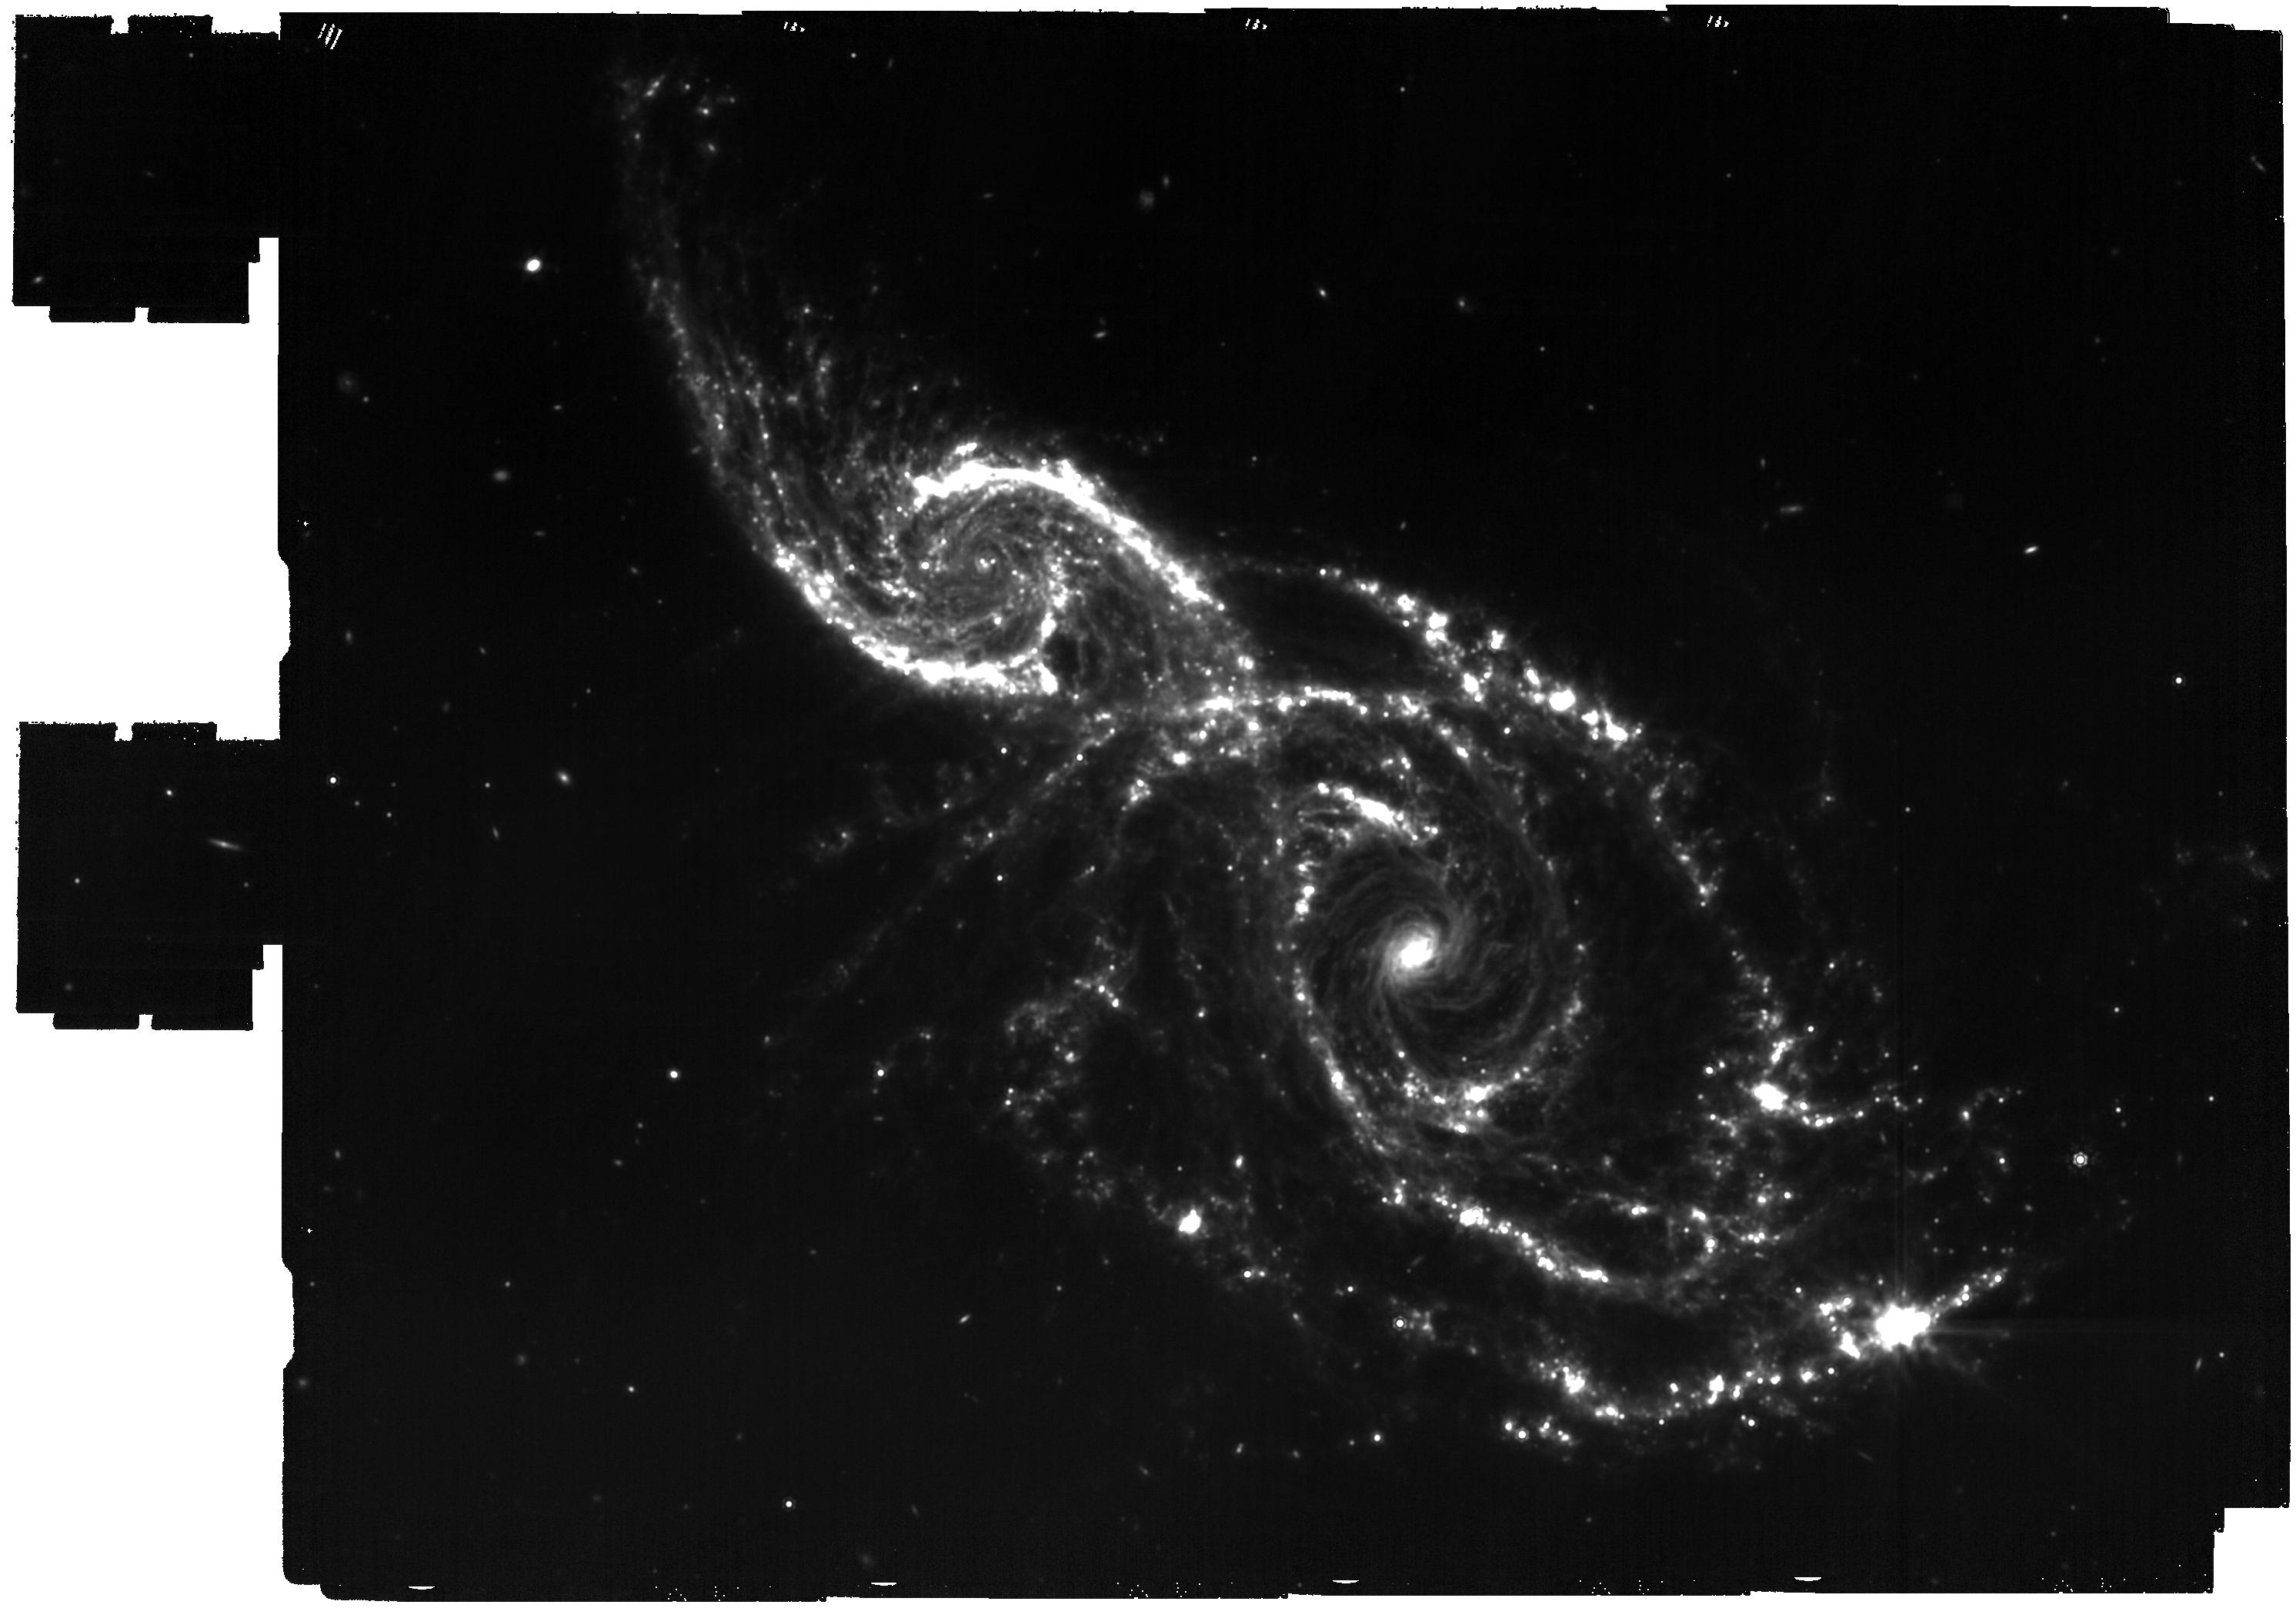
Target: Galaxy_pair_CTR. Instrument: MIRI. Filter: F1500W. Exposure: 1.2 h. Observation ID: jw06553-o001_t001_miri_f1500w

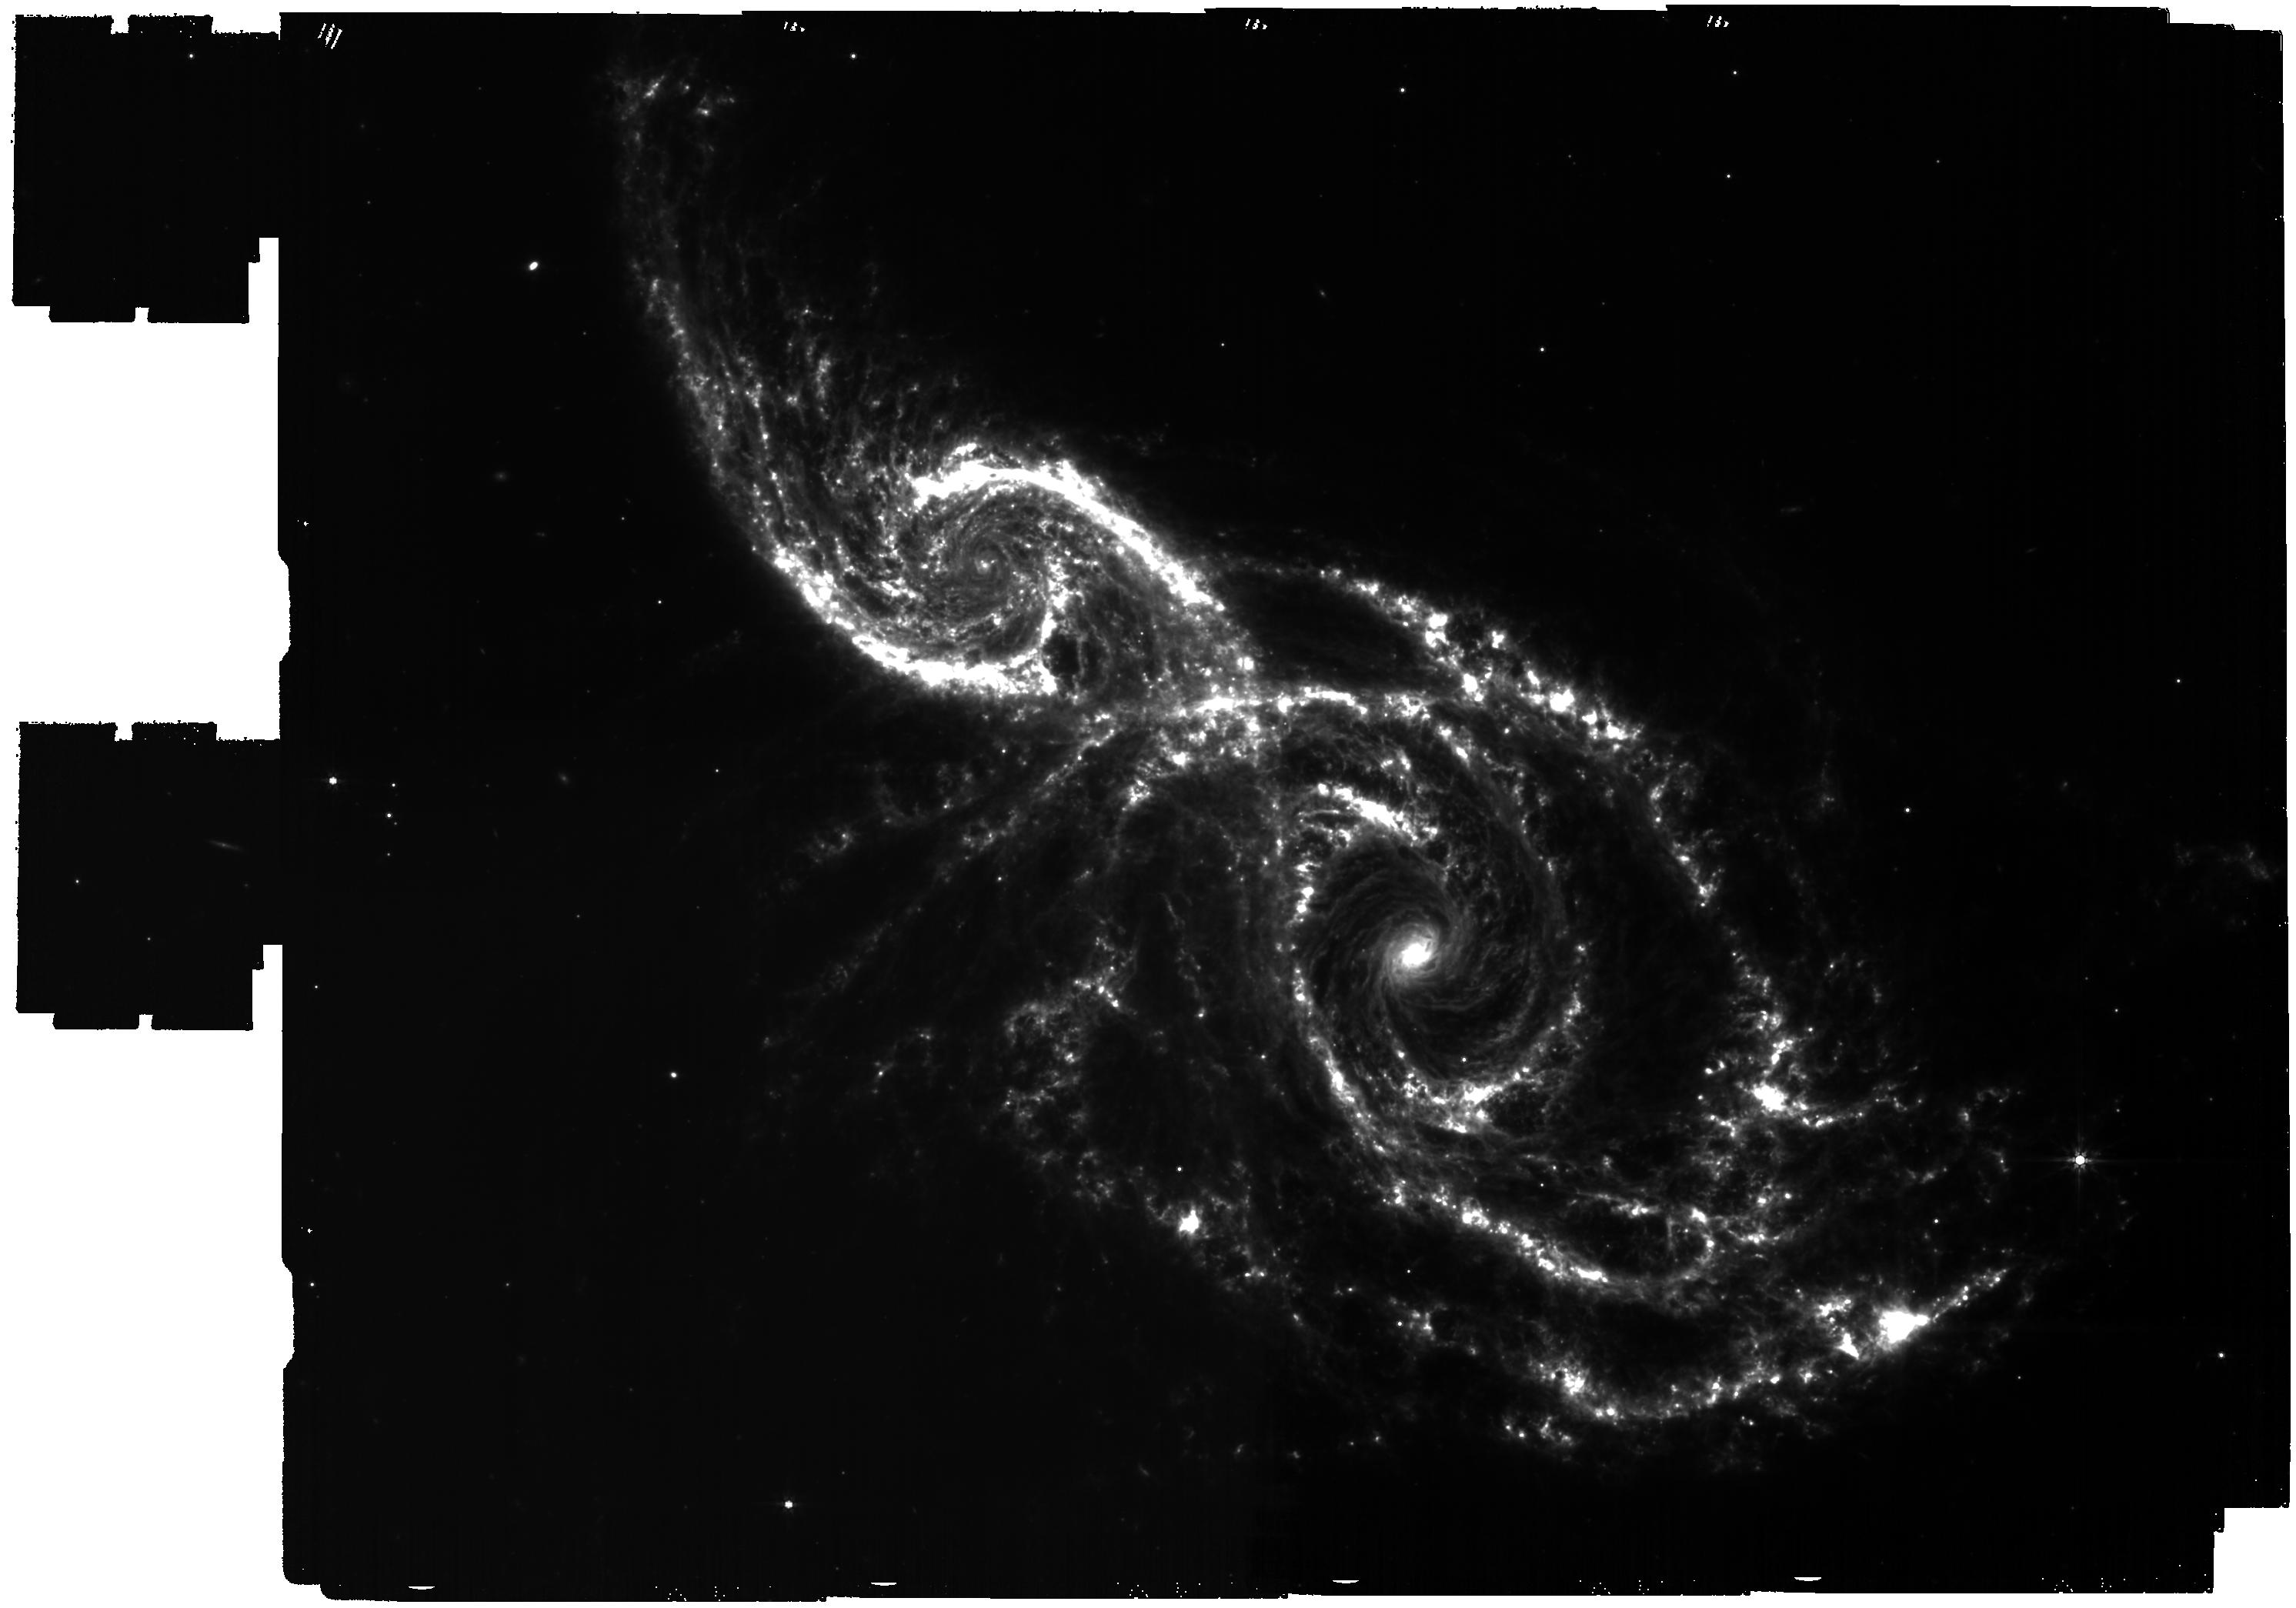
Target: Galaxy_pair_CTR. Instrument: MIRI. Filter: F770W. Exposure: 1.2 h. Observation ID: jw06553-o001_t001_miri_f770w

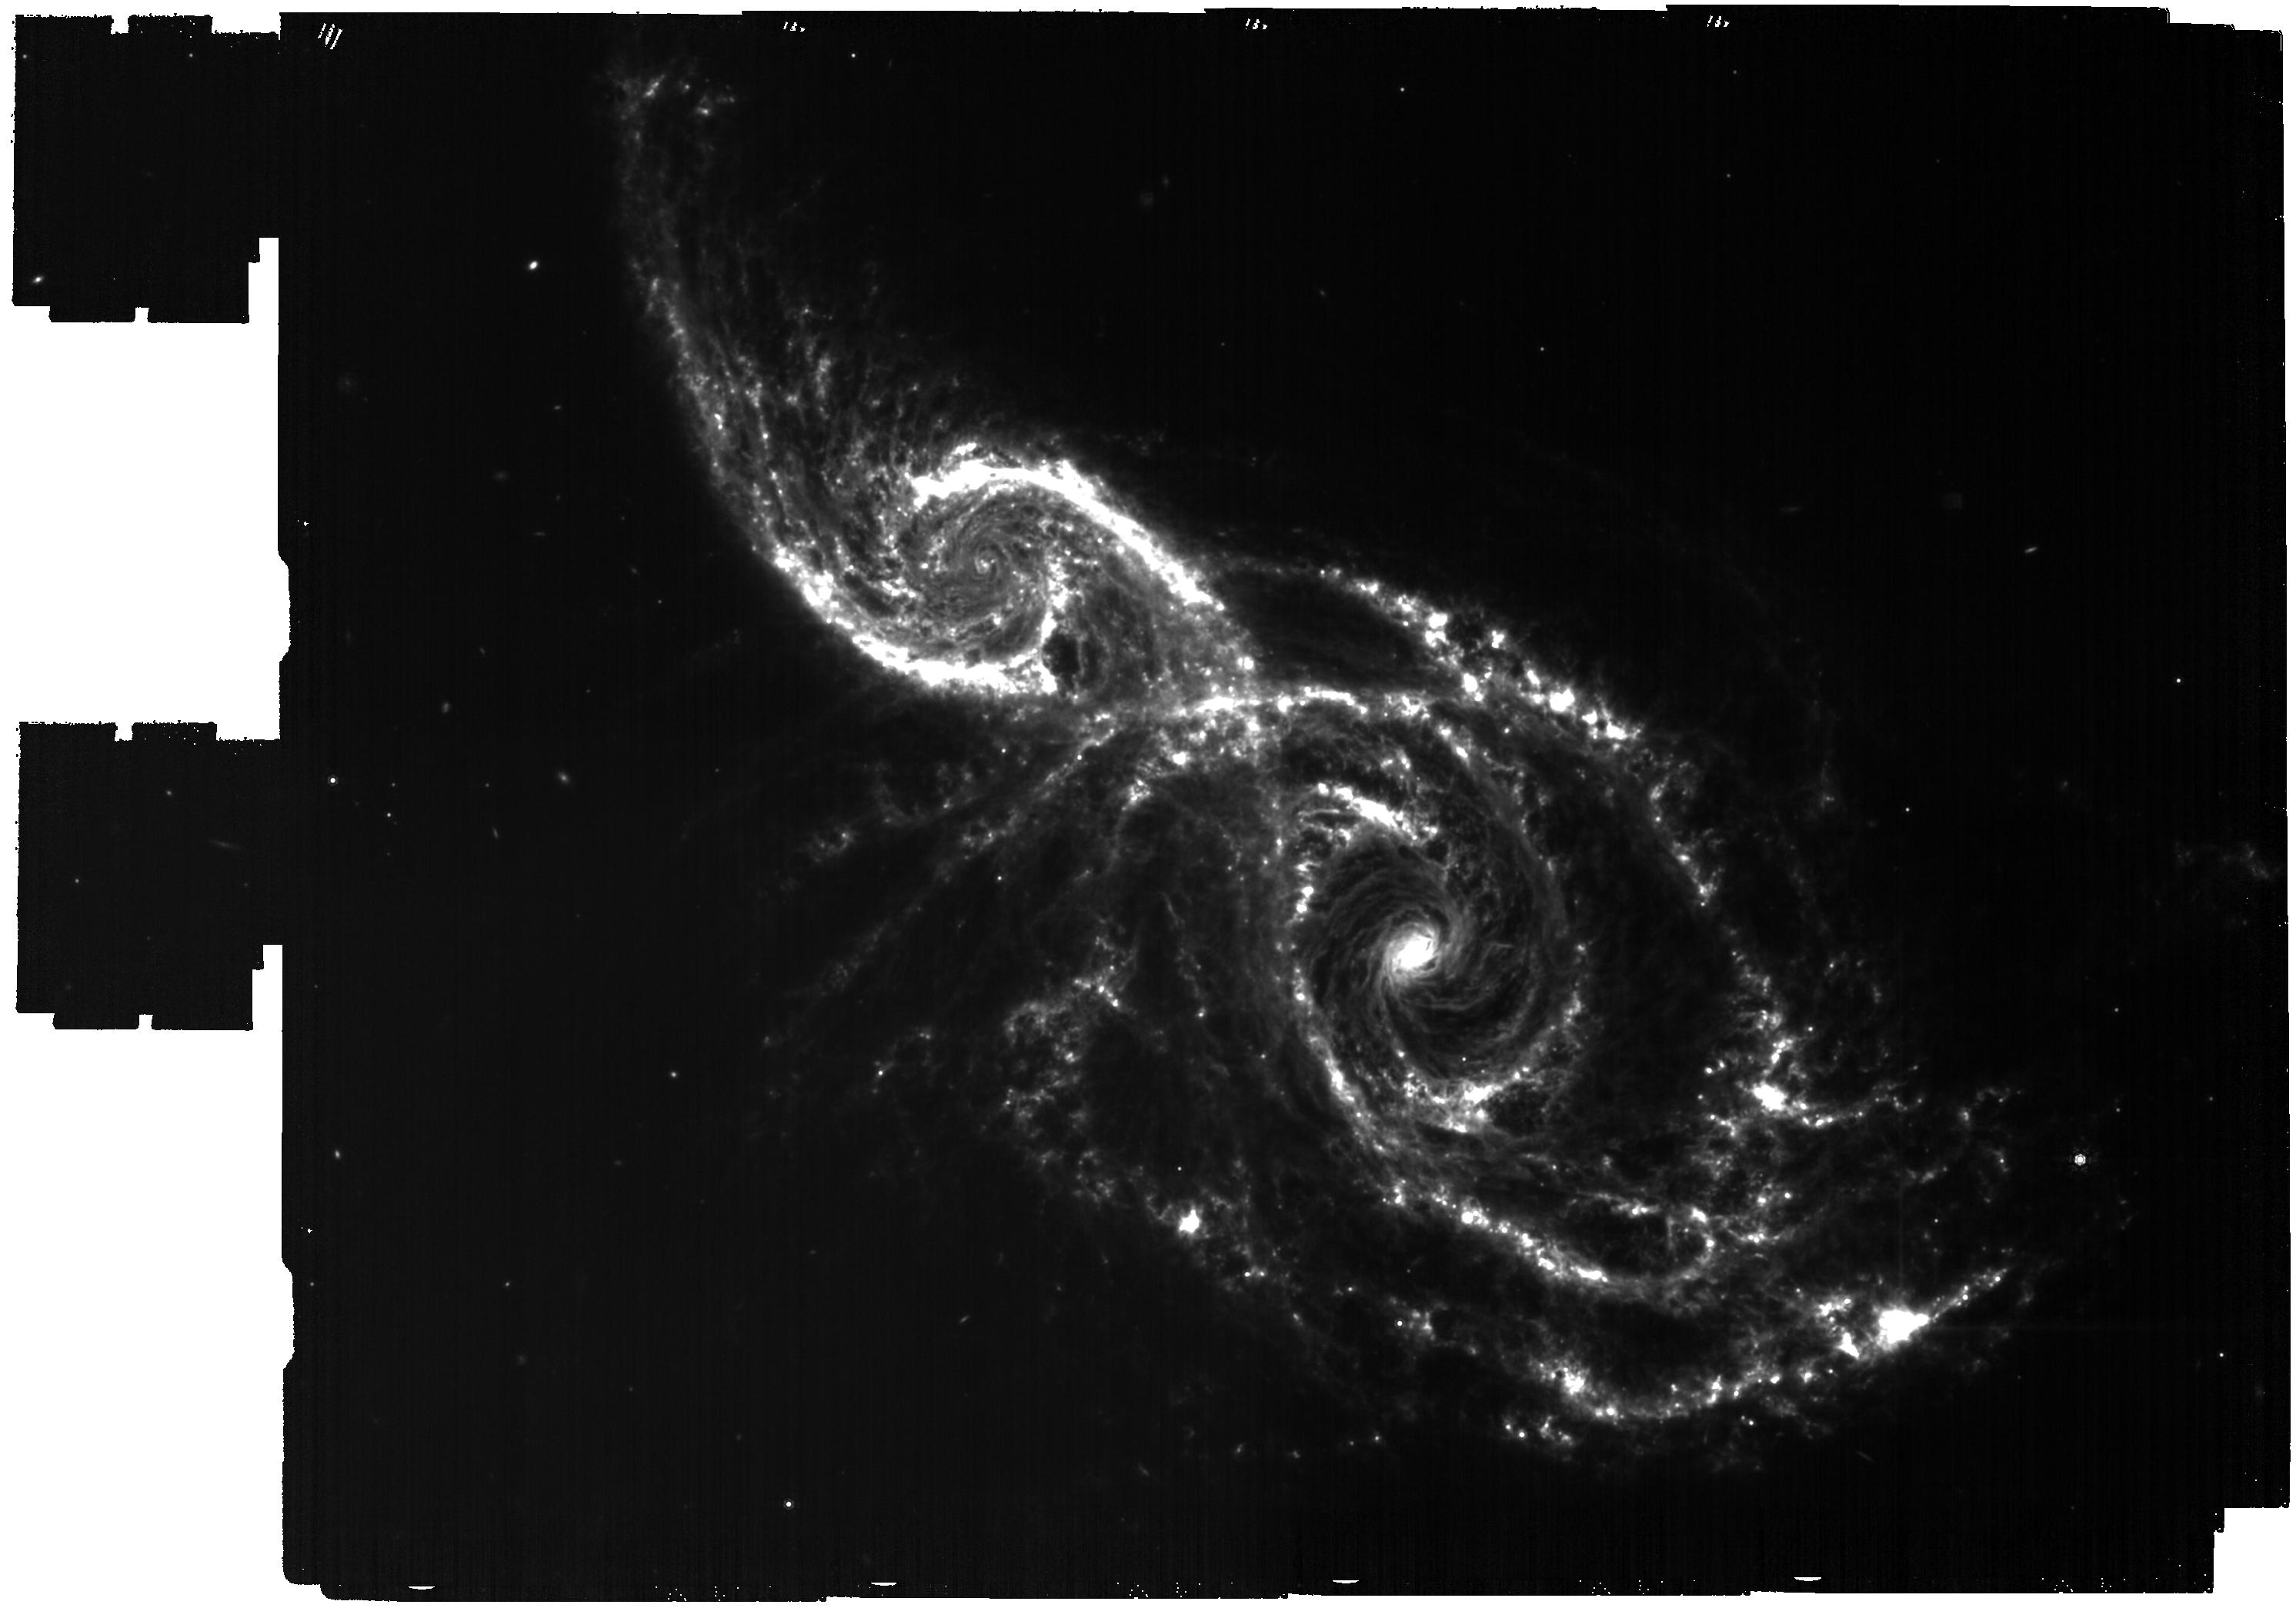
Target: Galaxy_pair_CTR. Instrument: MIRI. Filter: F1130W. Exposure: 1.2 h. Observation ID: jw06553-o001_t001_miri_f1130w

MIRI imaging of merger-driven features in galaxy pair (PI: Garcia Marin, Macarena)

Galaxy mergers and interactions are important catalysts of star formation and a key process in galaxy evolution. We propose broadband MIR imaging of an interacting galaxy pair with the MIRI instrument, in fliters F770W, F1130W, and F1500W. This wide mosaic will enable detection of small scale structures of both PAH and thermal dust emission in this system.